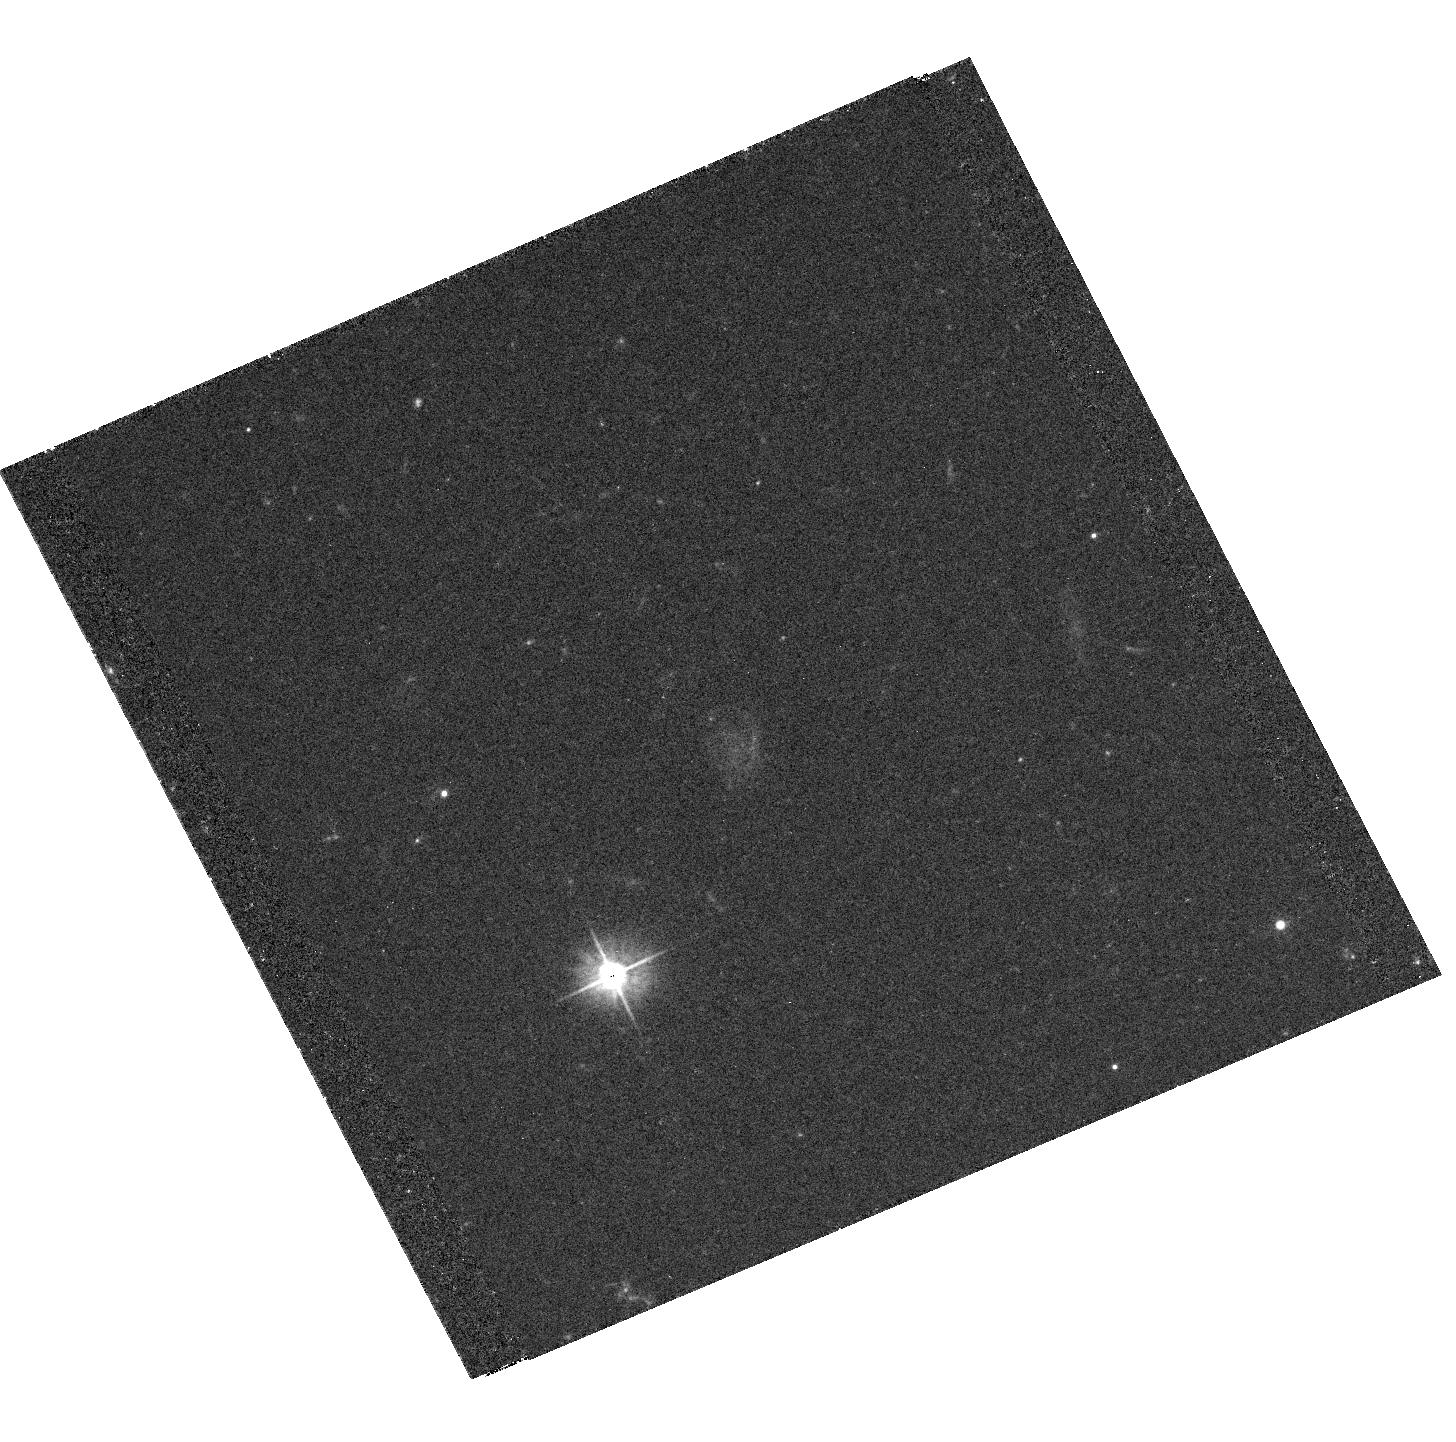
Target: PKS-1055+201
Instrument: ACS/WFC
Filter: F475W
Exposure: 36 min
Observation ID: hst_10352_05_acs_wfc_f475w_j97405

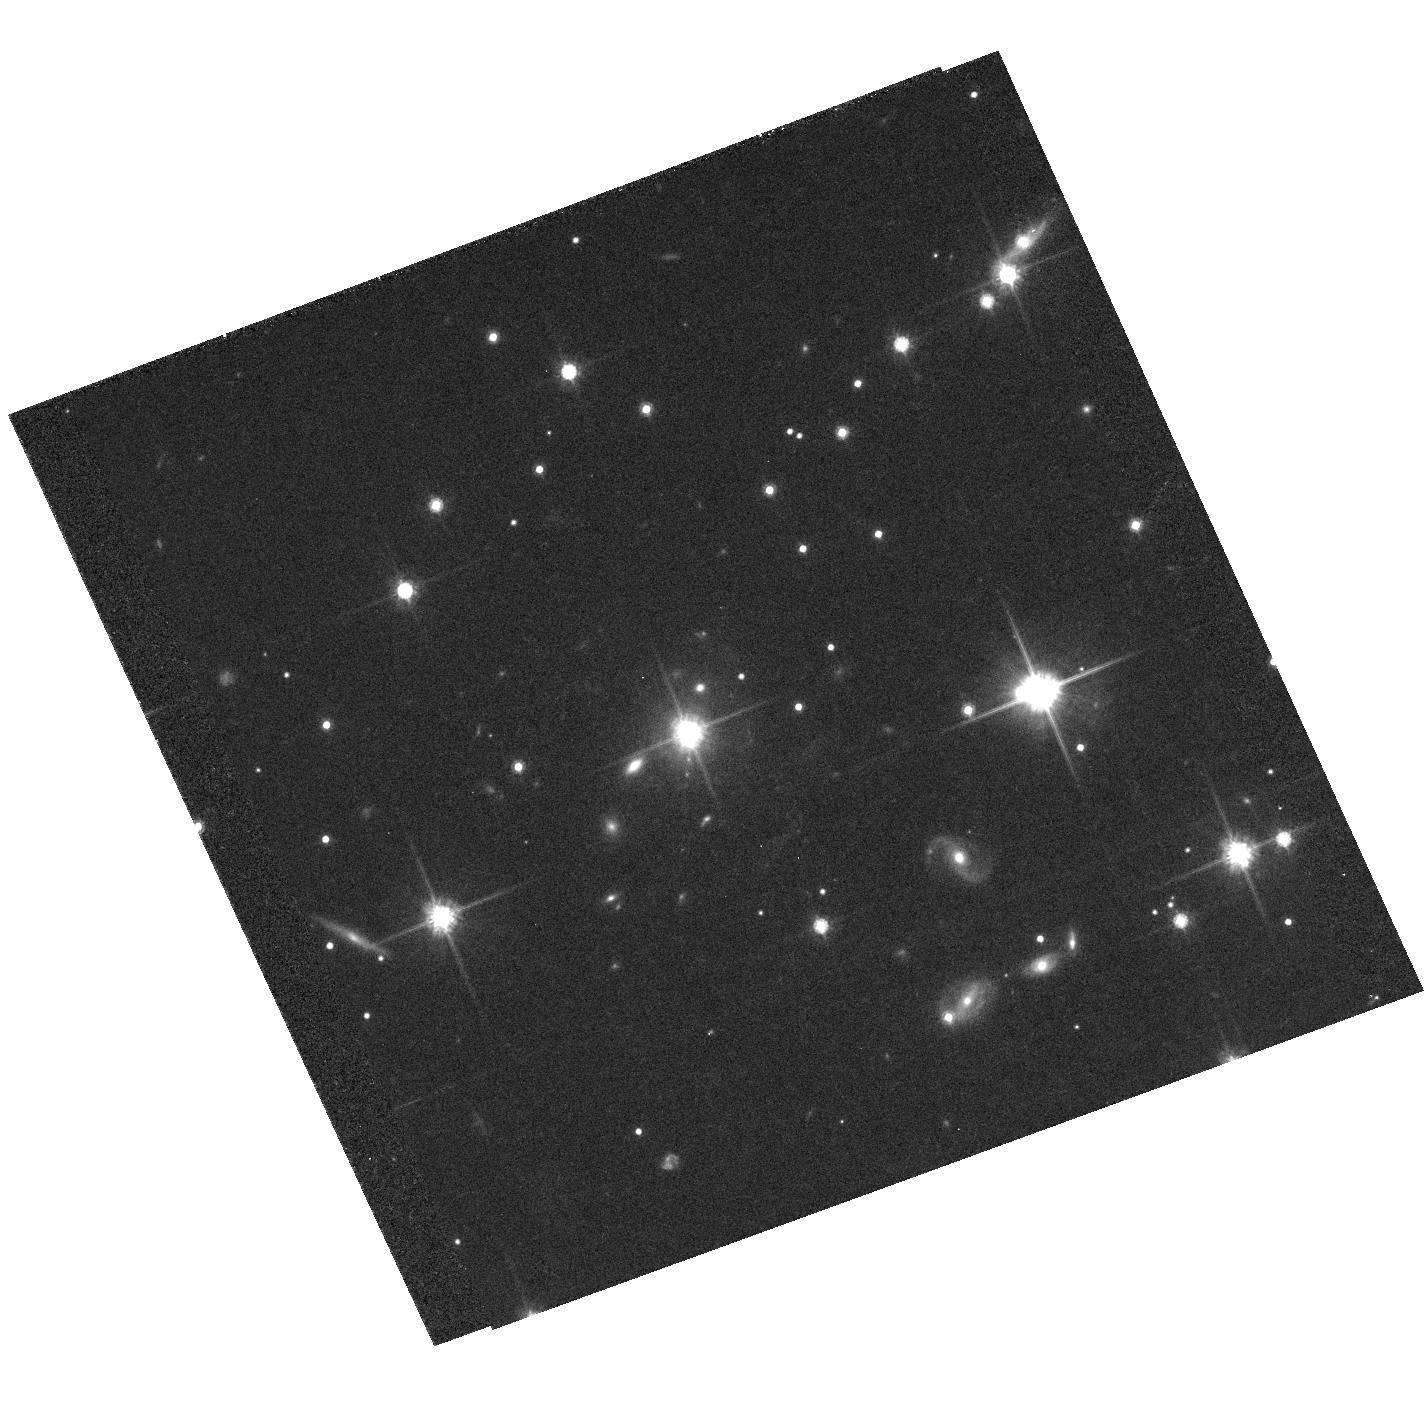
Target: PKS-0920-397
Instrument: ACS/WFC
Filter: F814W
Exposure: 38 min
Observation ID: hst_10352_04_acs_wfc_f814w_j97404

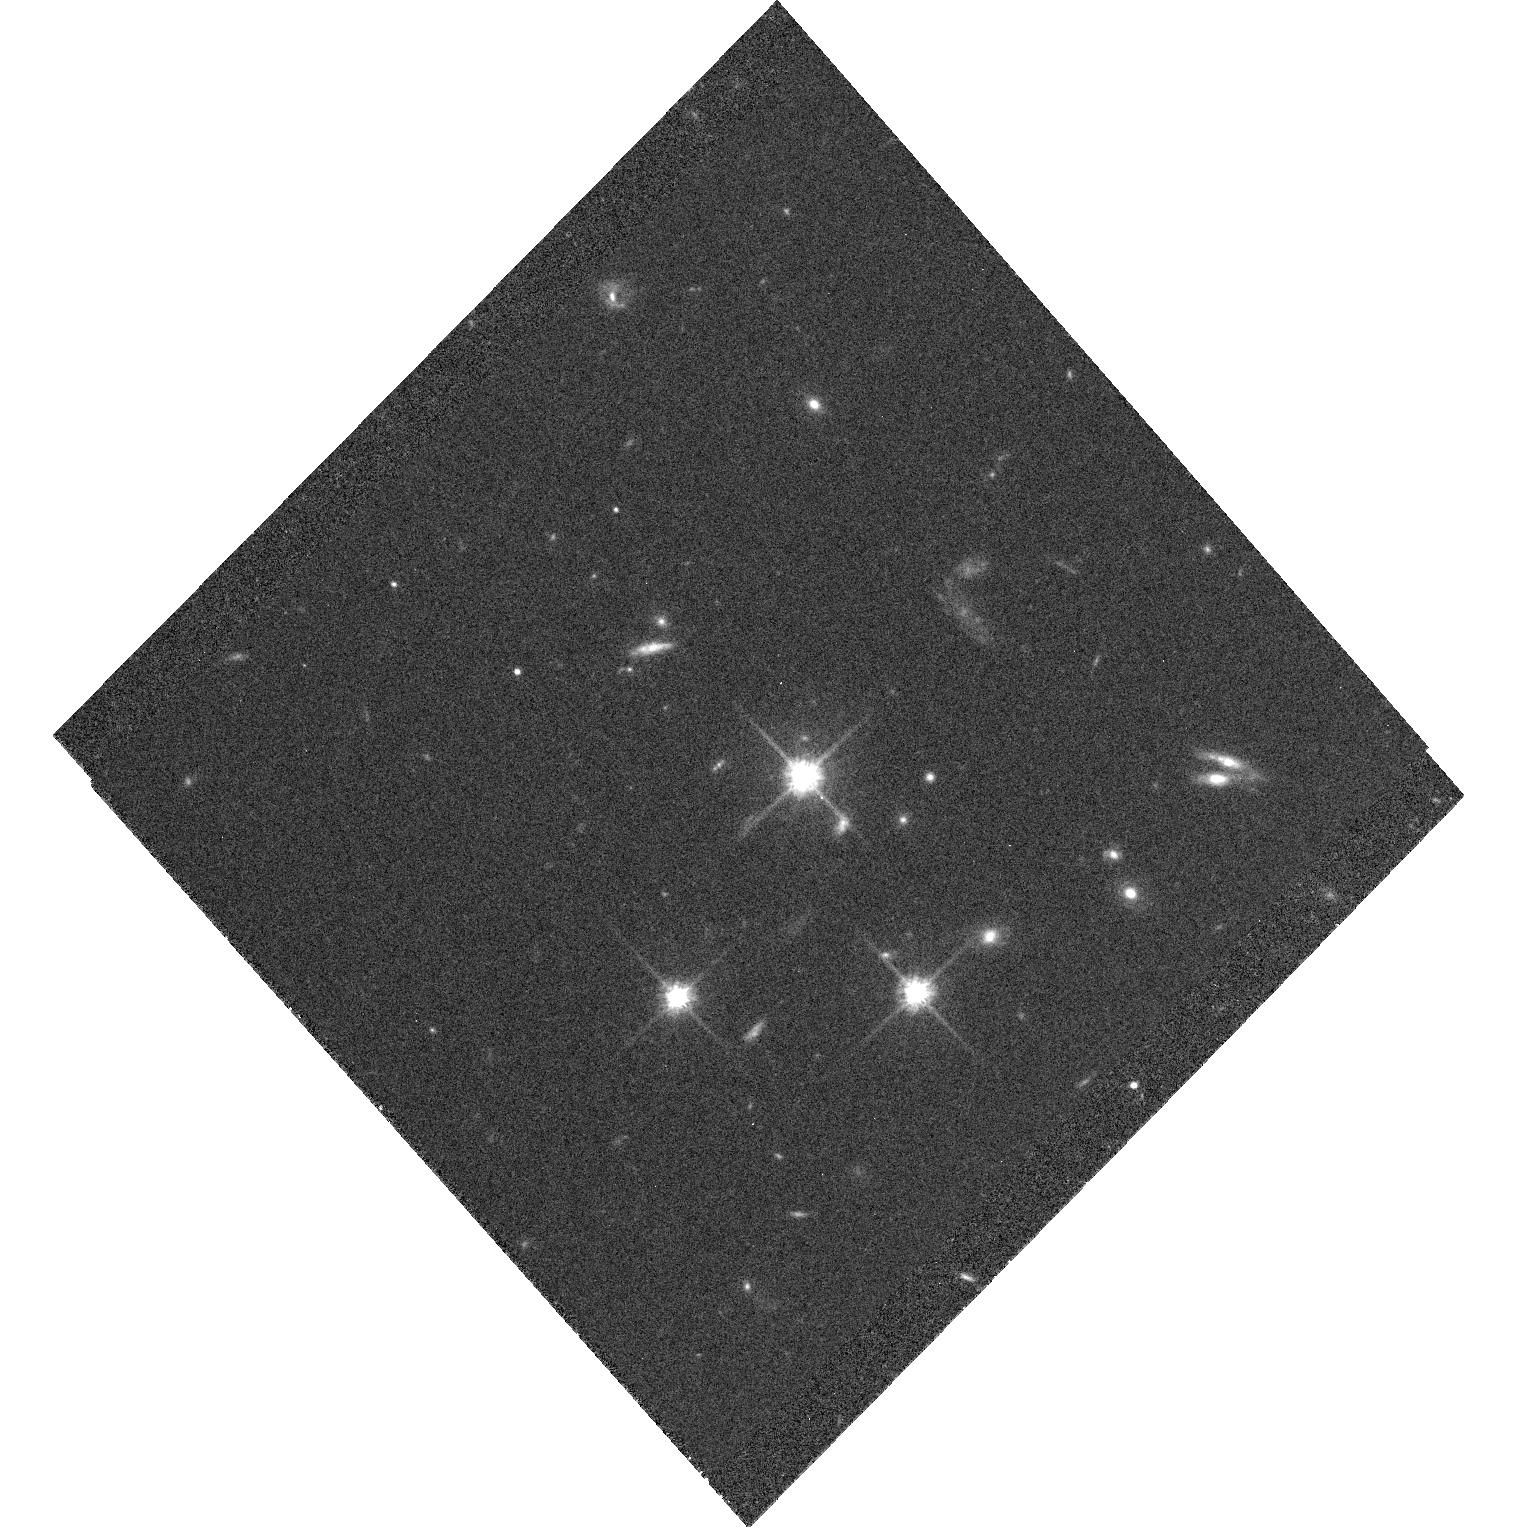
Target: PKS-2101-490
Instrument: ACS/WFC
Filter: F814W
Exposure: 40 min
Observation ID: hst_10352_03_acs_wfc_f814w_j97403

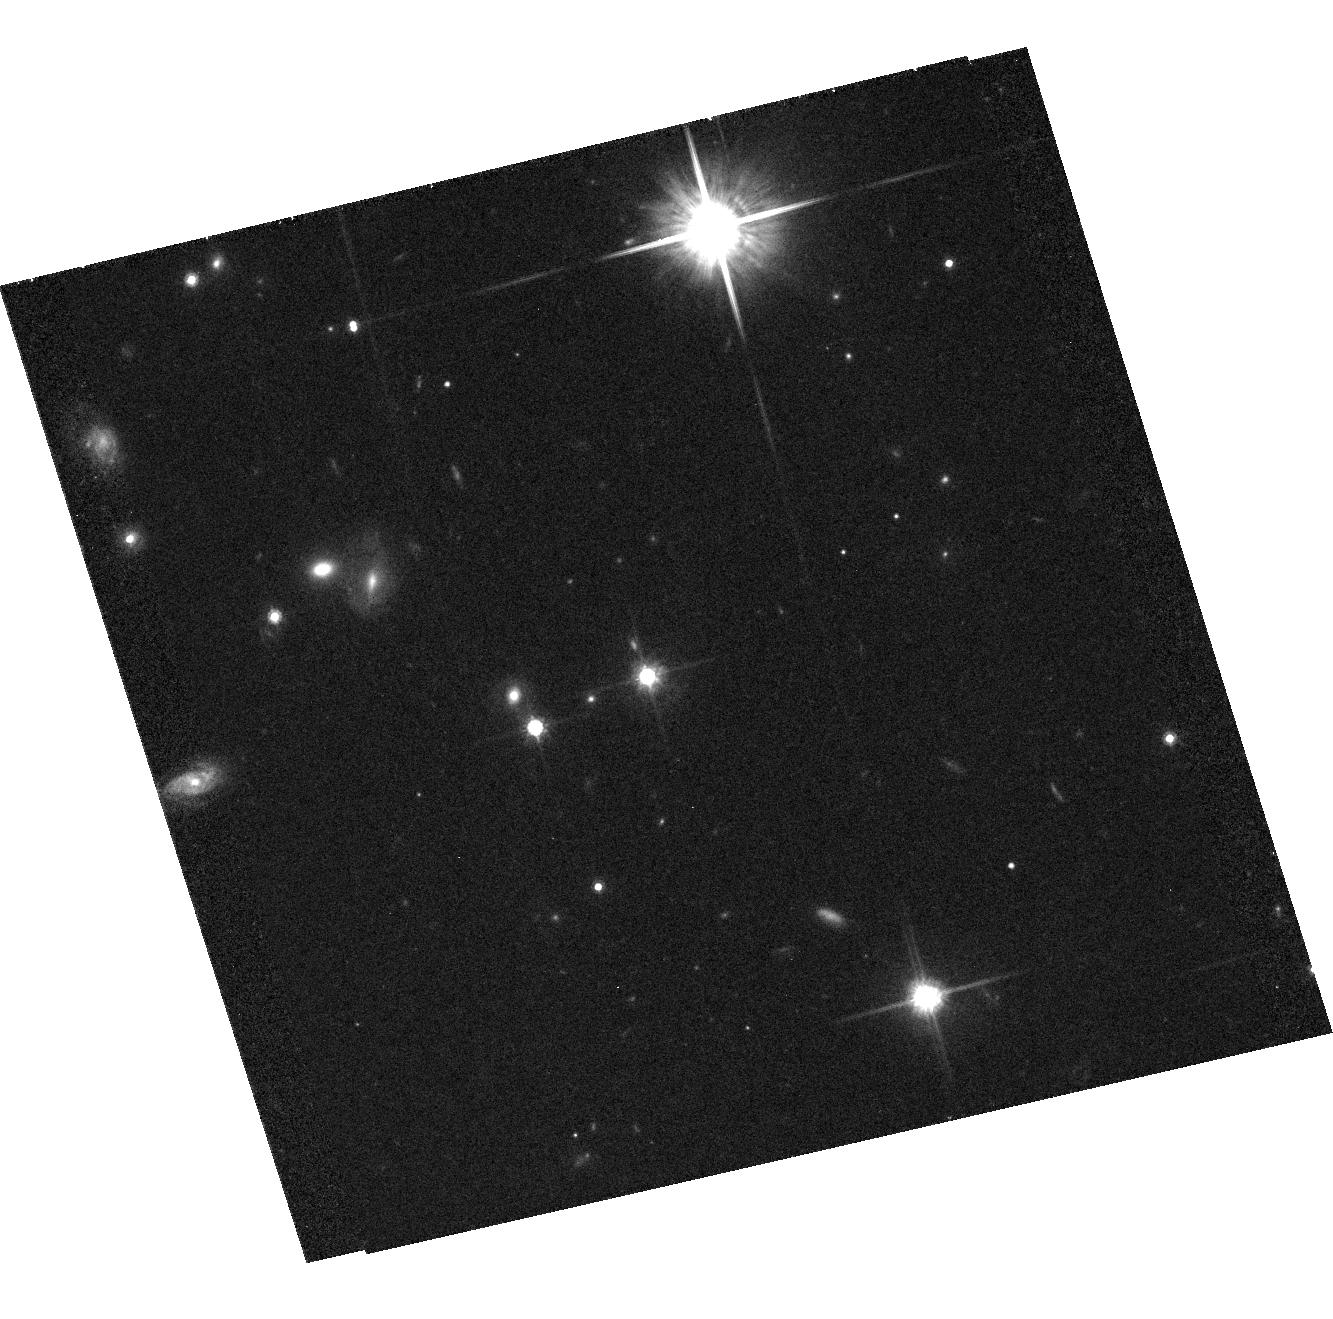
Target: PKS-1030-357
Instrument: ACS/WFC
Filter: F814W
Exposure: 38 min
Observation ID: hst_10352_02_acs_wfc_f814w_j97402

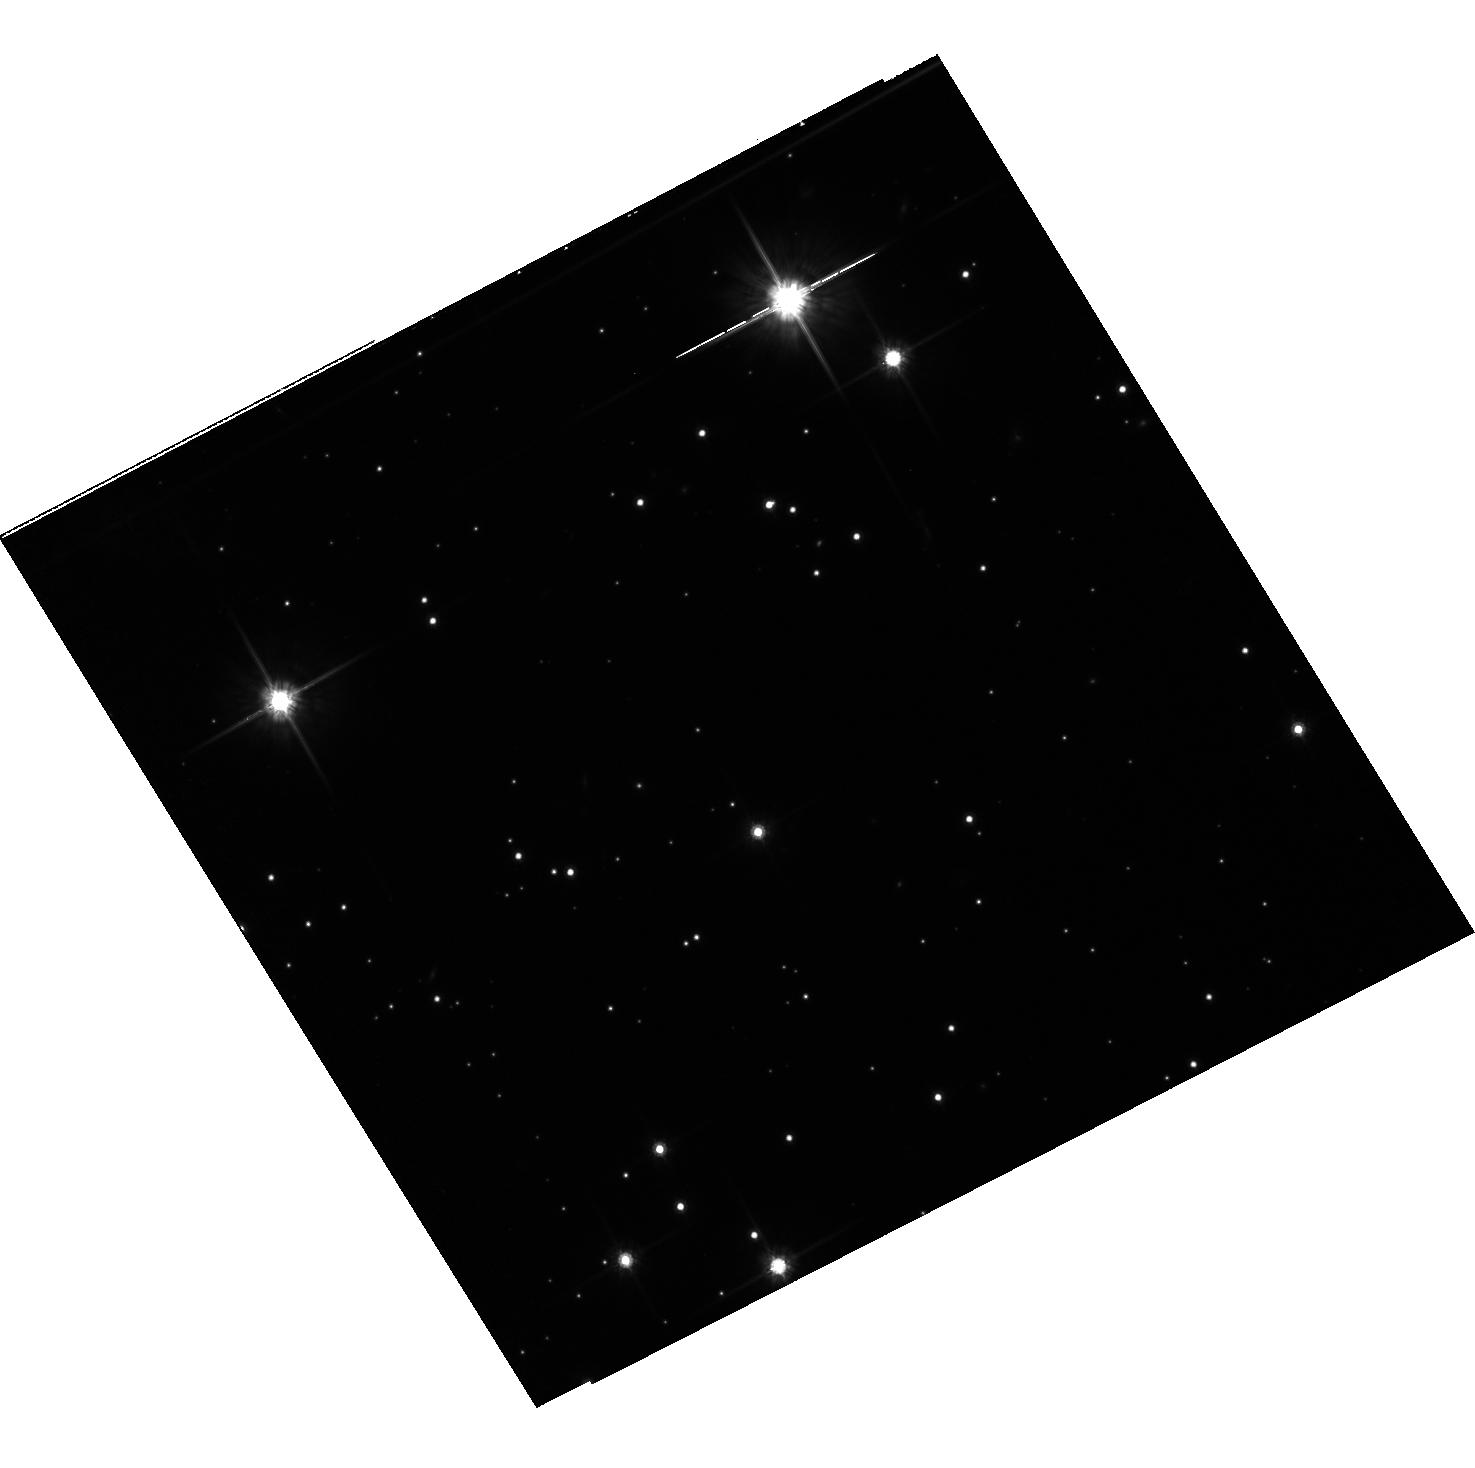
Target: PKS-1421-490
Instrument: ACS/WFC
Filter: F814W
Exposure: 40 min
Observation ID: hst_10352_01_acs_wfc_f814w_j97401

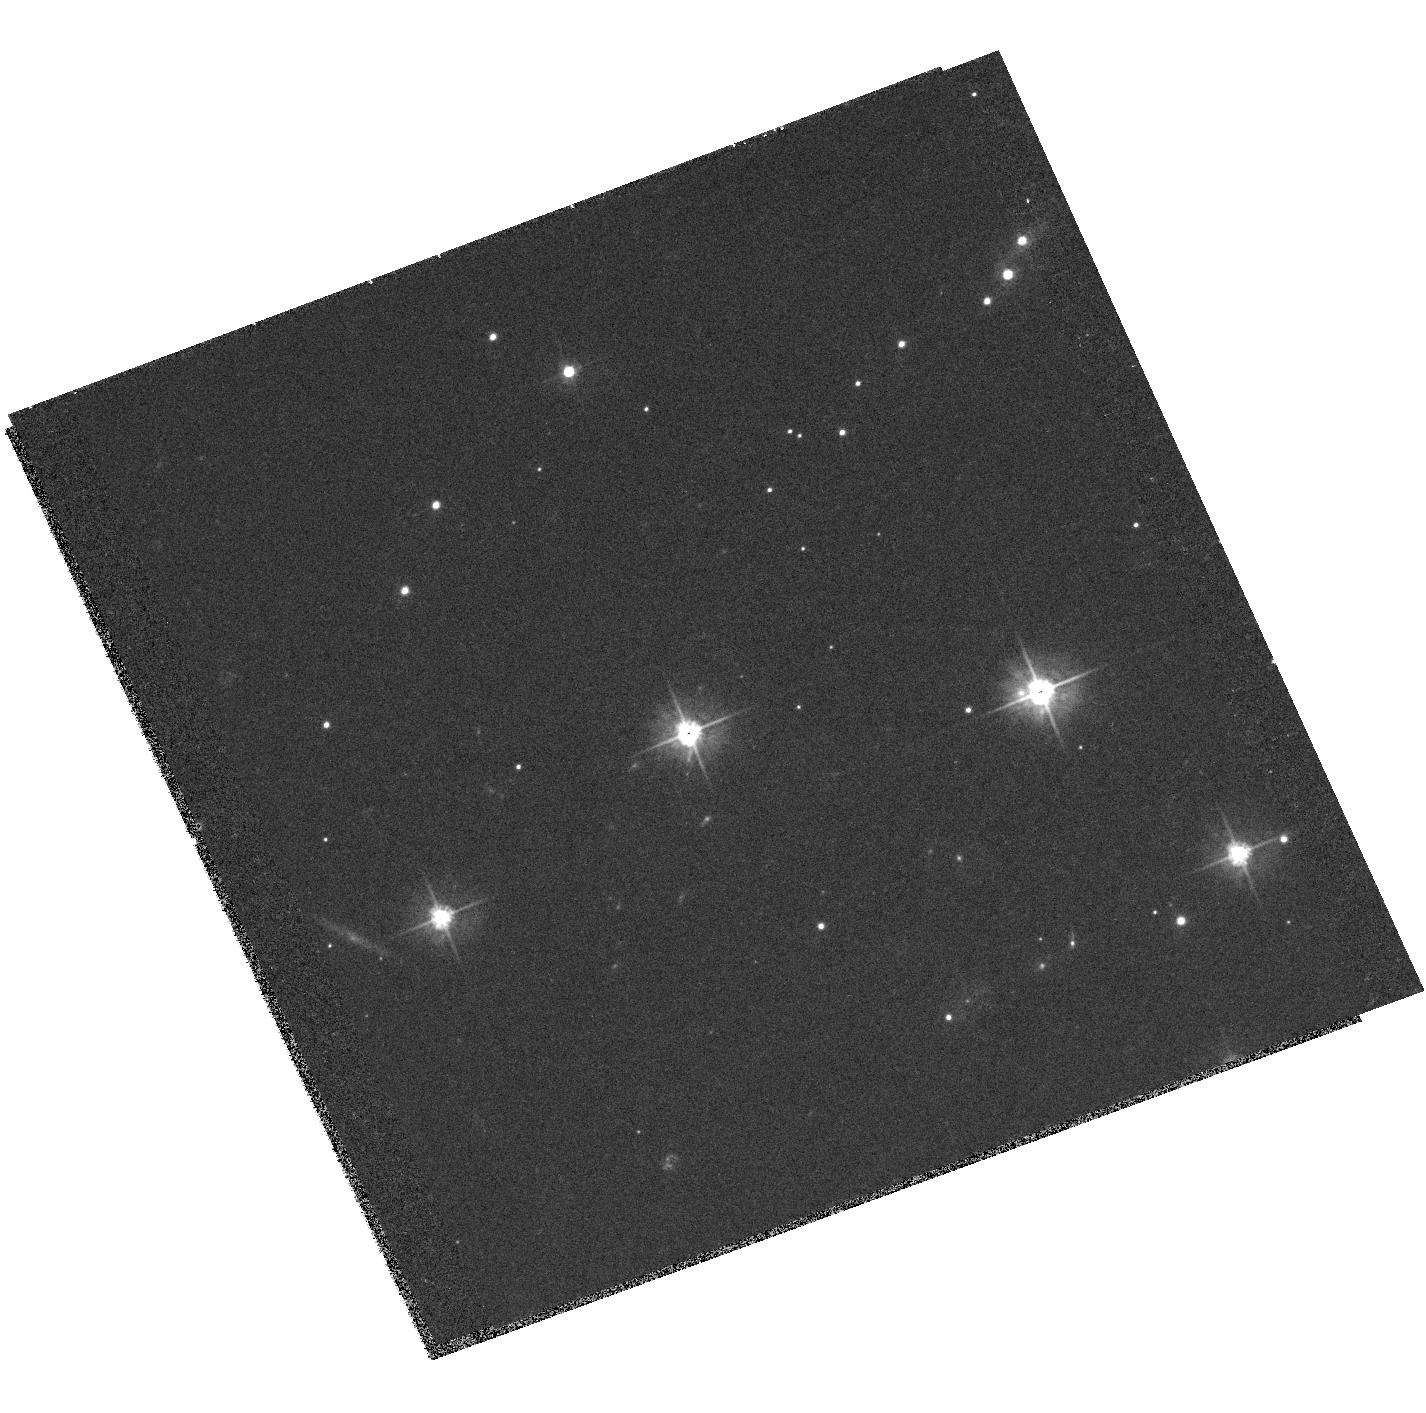
Target: PKS-0920-397
Instrument: ACS/WFC
Filter: F475W
Exposure: 37 min
Observation ID: hst_10352_04_acs_wfc_f475w_j97404

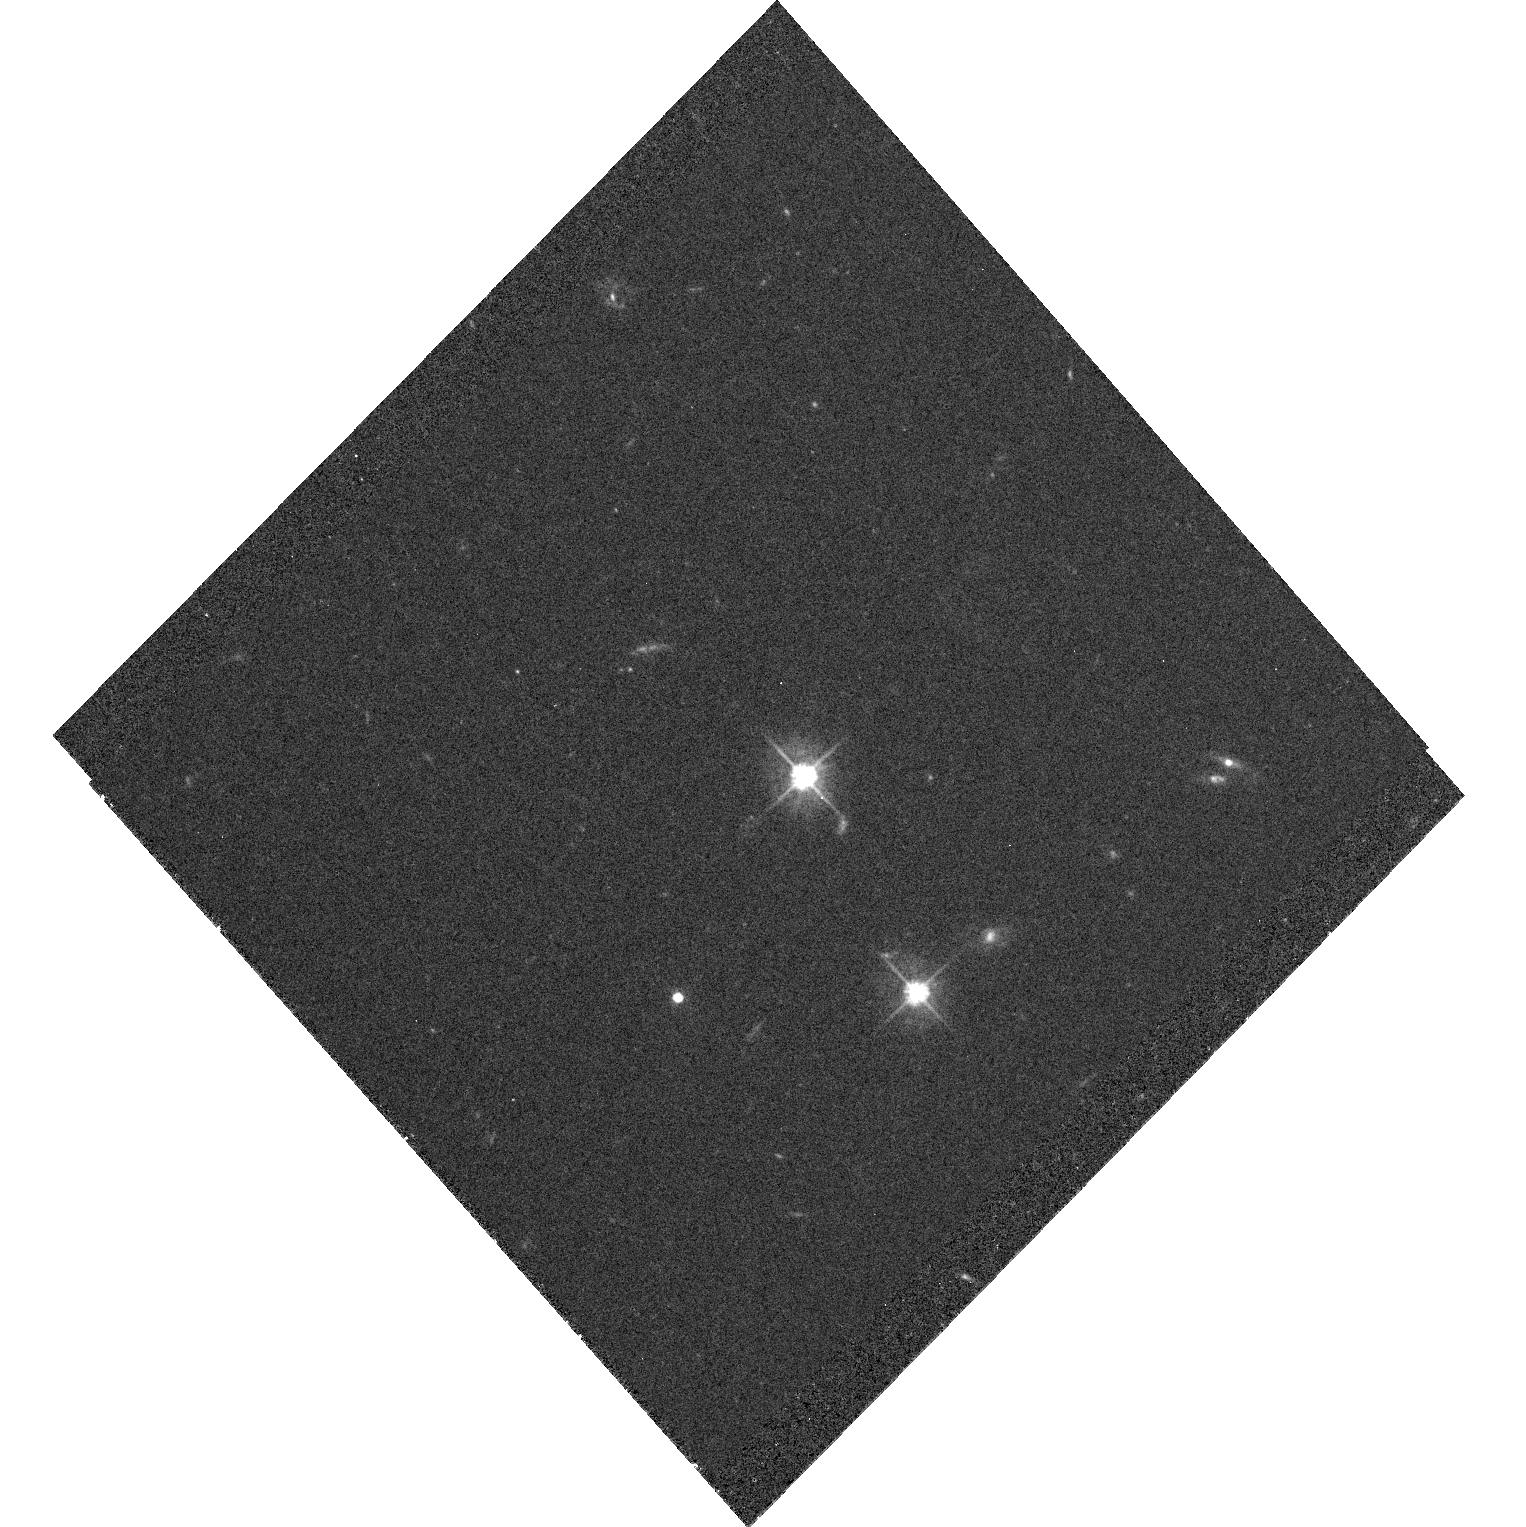
Target: PKS-2101-490
Instrument: ACS/WFC
Filter: F475W
Exposure: 38 min
Observation ID: hst_10352_03_acs_wfc_f475w_j97403

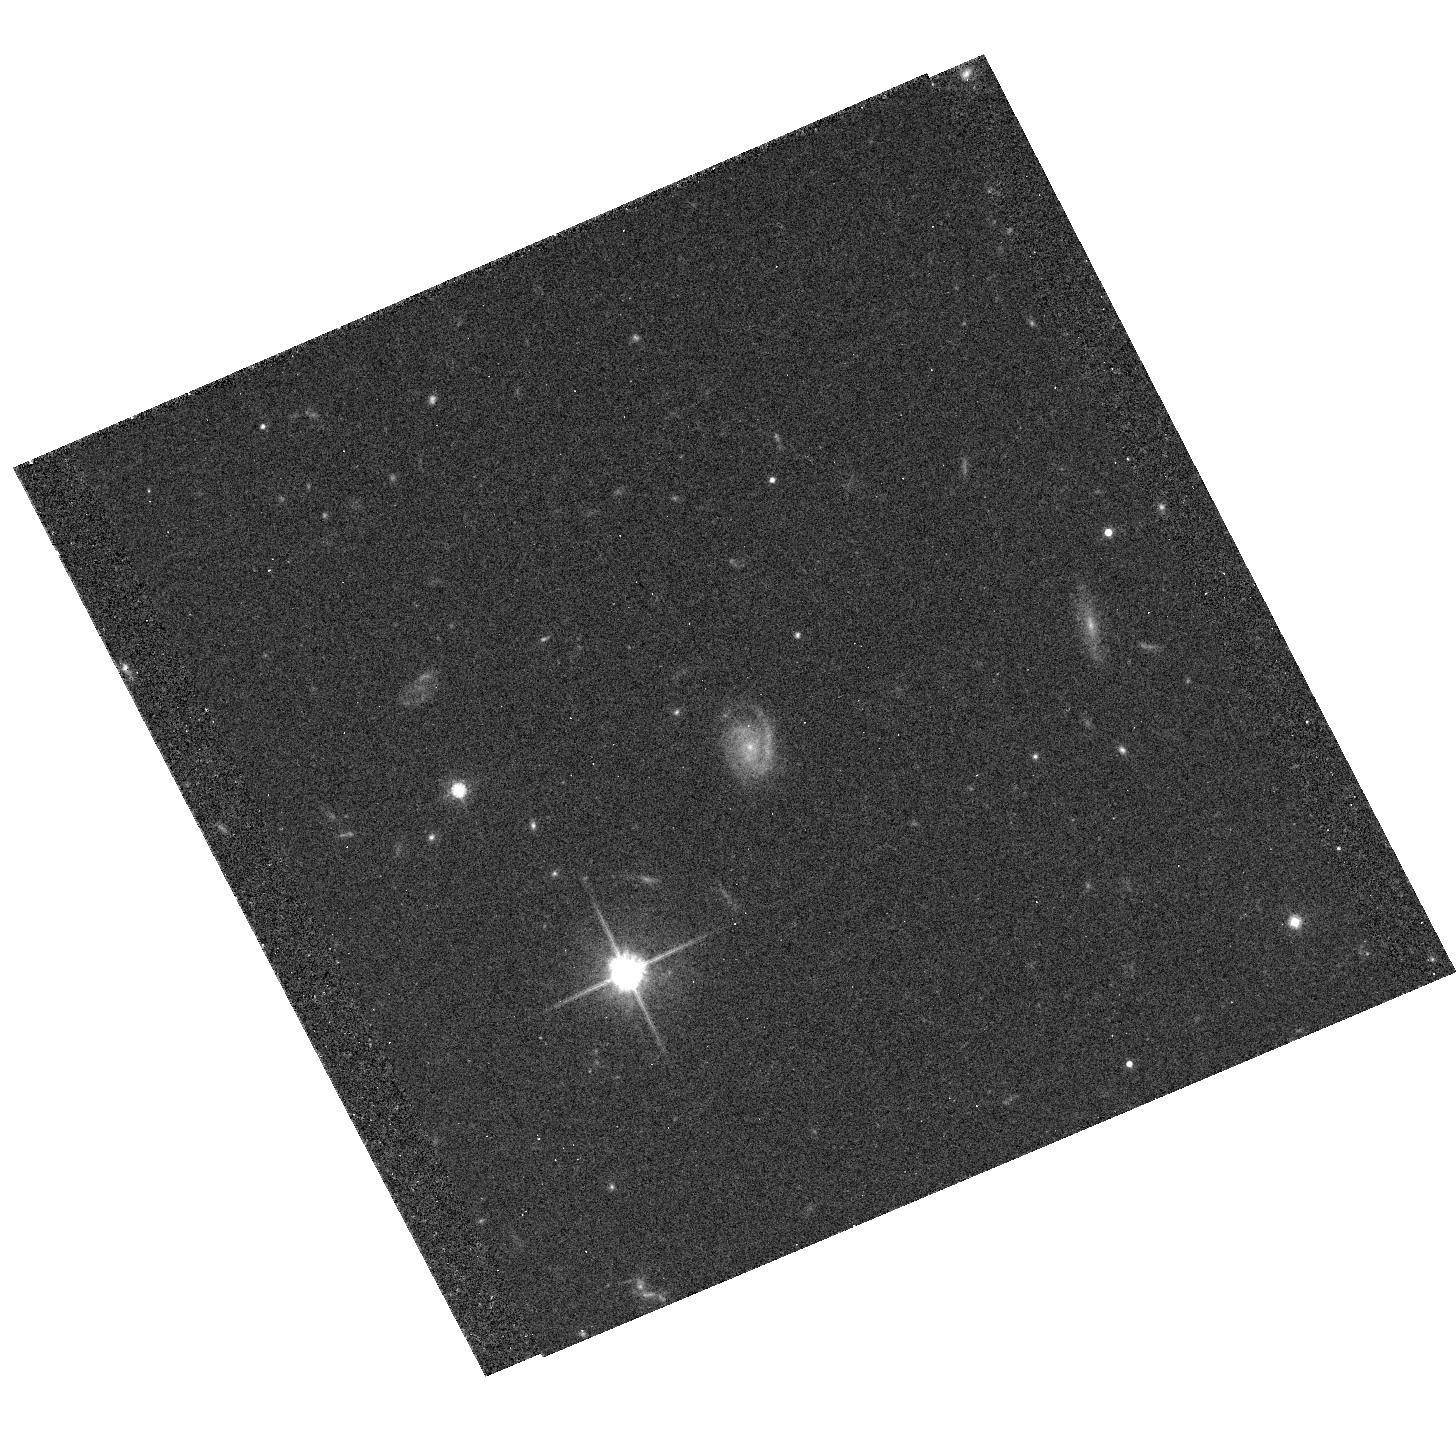
Target: PKS-1055+201
Instrument: ACS/WFC
Filter: F814W
Exposure: 38 min
Observation ID: hst_10352_05_acs_wfc_f814w_j97405

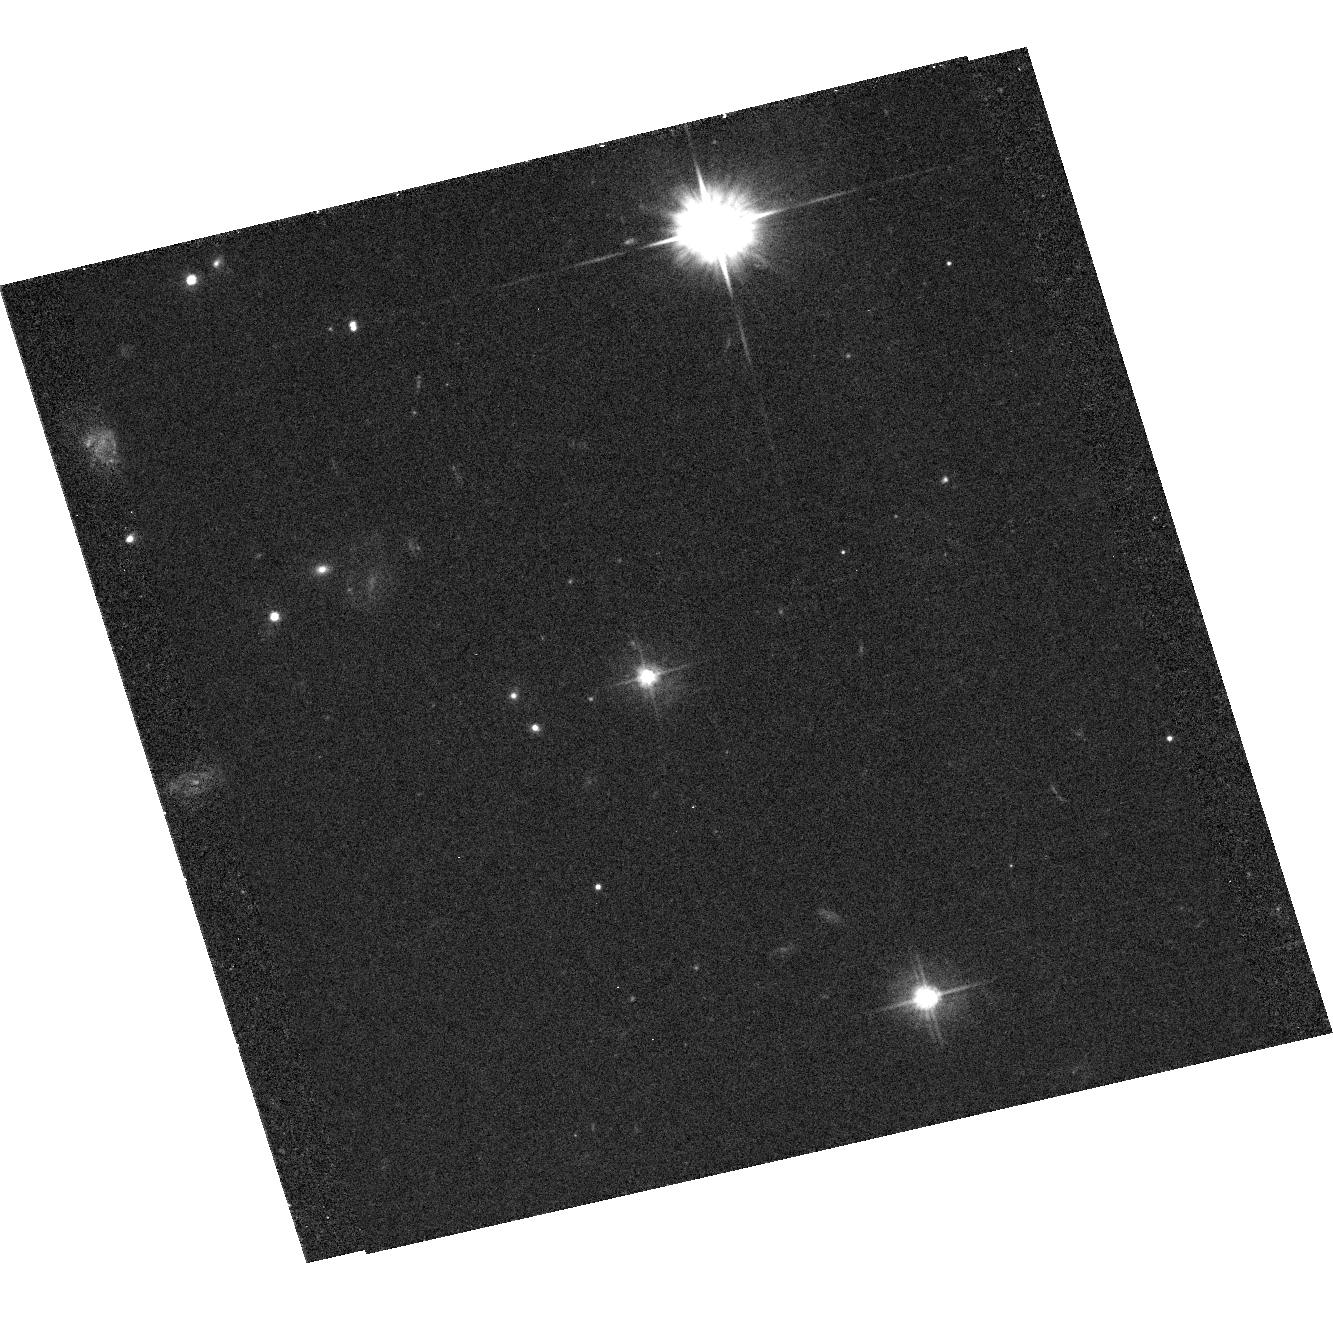
Target: PKS-1030-357
Instrument: ACS/WFC
Filter: F475W
Exposure: 37 min
Observation ID: hst_10352_02_acs_wfc_f475w_j97402

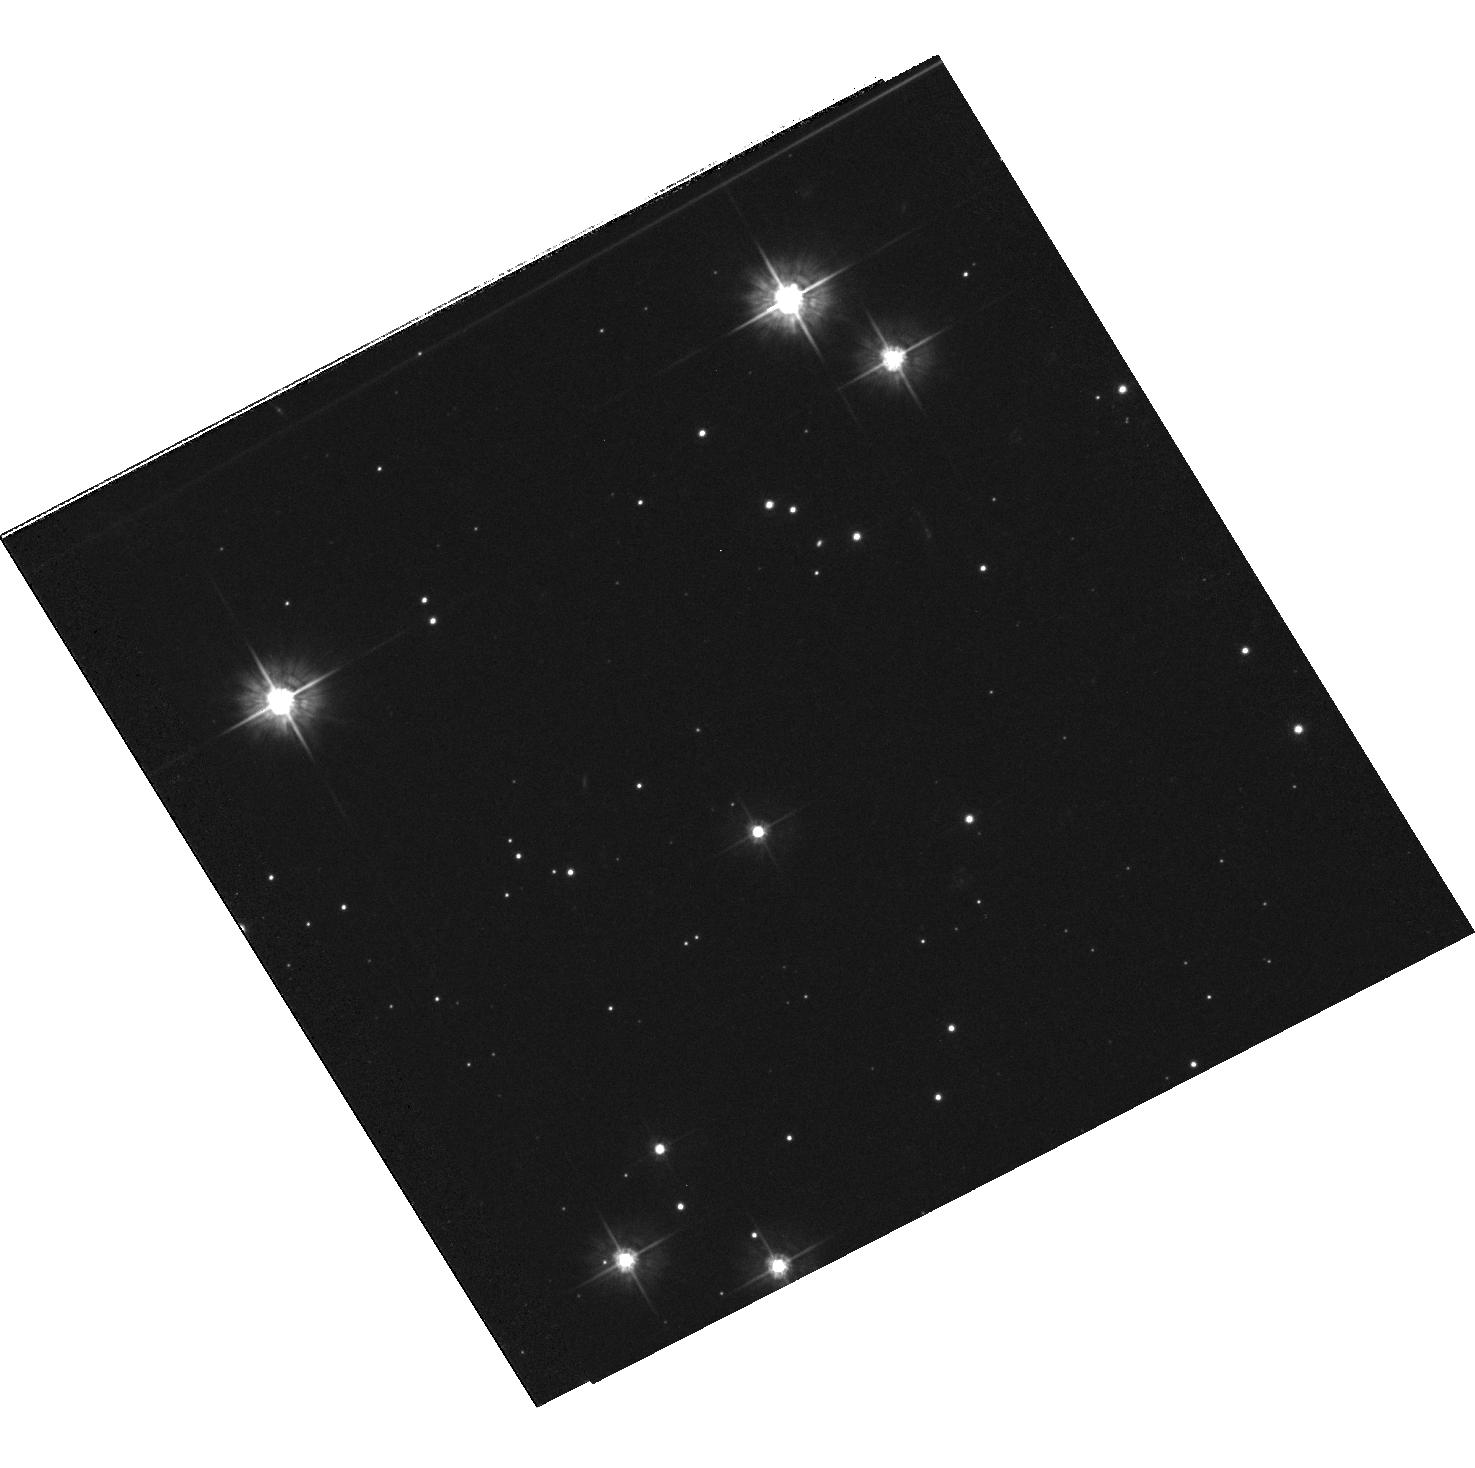
Target: PKS-1421-490
Instrument: ACS/WFC
Filter: F475W
Exposure: 38 min
Observation ID: hst_10352_01_acs_wfc_f475w_j97401

A Study of the Physics of Extended Relativistic X-ray Jets, Discovered in our Chandra Survey (PI: Marshall, Herman L.)

We will measure the changing flow speeds, magnetic fields, and energy fluxes in well-resolved quasar jets found in our short-exposure Chandra survey by combining new, deep Chandra data with radio and optical imaging. We will image each jet with sufficient sensitivity to estimate beaming factors and magnetic fields in several distinct regions, and so map the variations in these parameters down the jets. HST observations will help diagnose the role of synchrotron emission in the overall SED, and may reveal condensations on scales less than 0.1 arcsec.